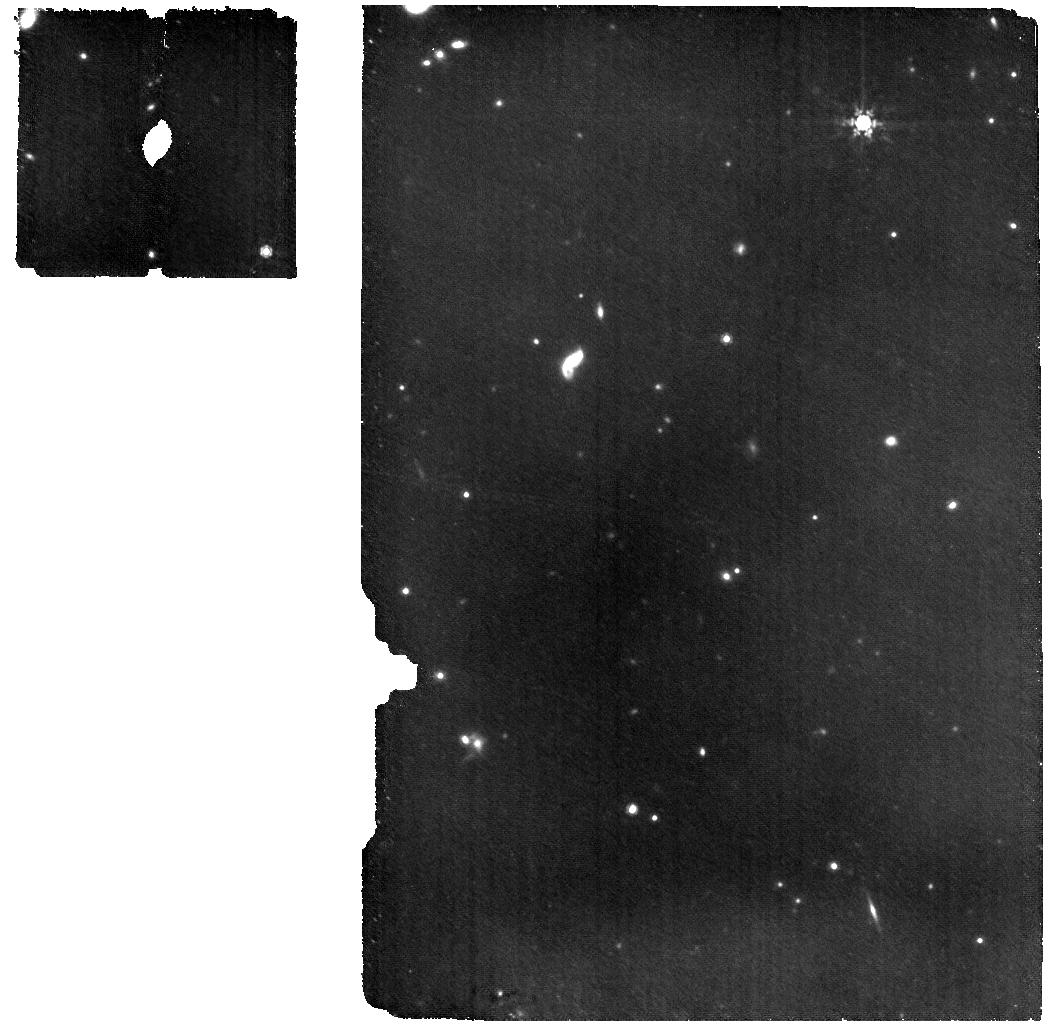
Target: CEERS2_588
Instrument: MIRI
Filter: F1000W
Exposure: 8.9 h
Observation ID: jw04586-o001_t001_miri_f1000w

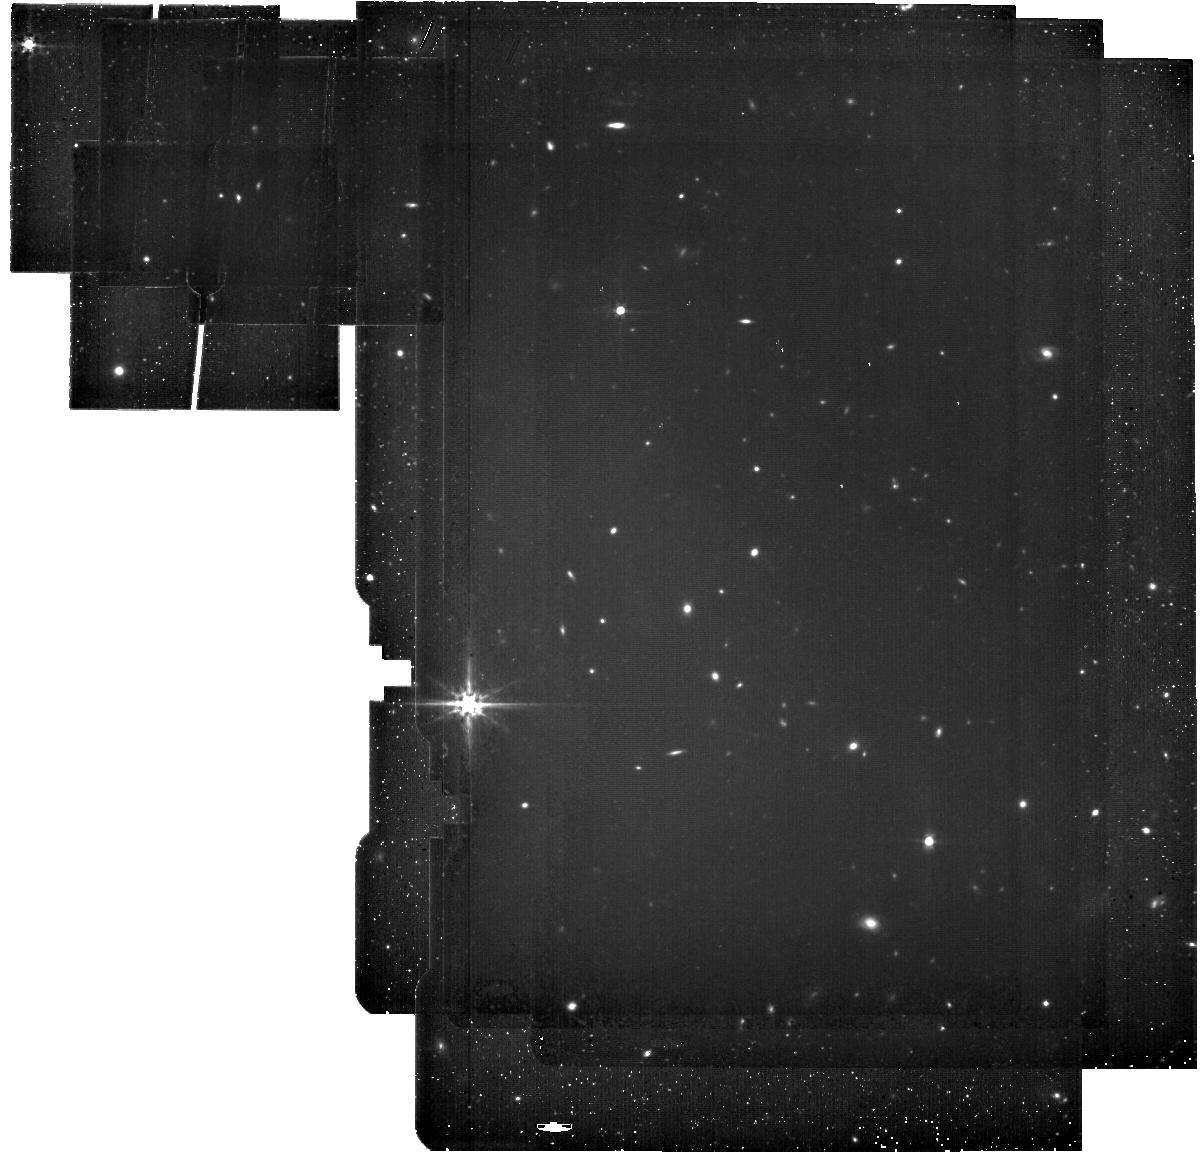
Target: CEERS2_588
Instrument: MIRI
Filter: F560W
Exposure: 1.2 h
Observation ID: jw04586-o005_t001_miri_f560w

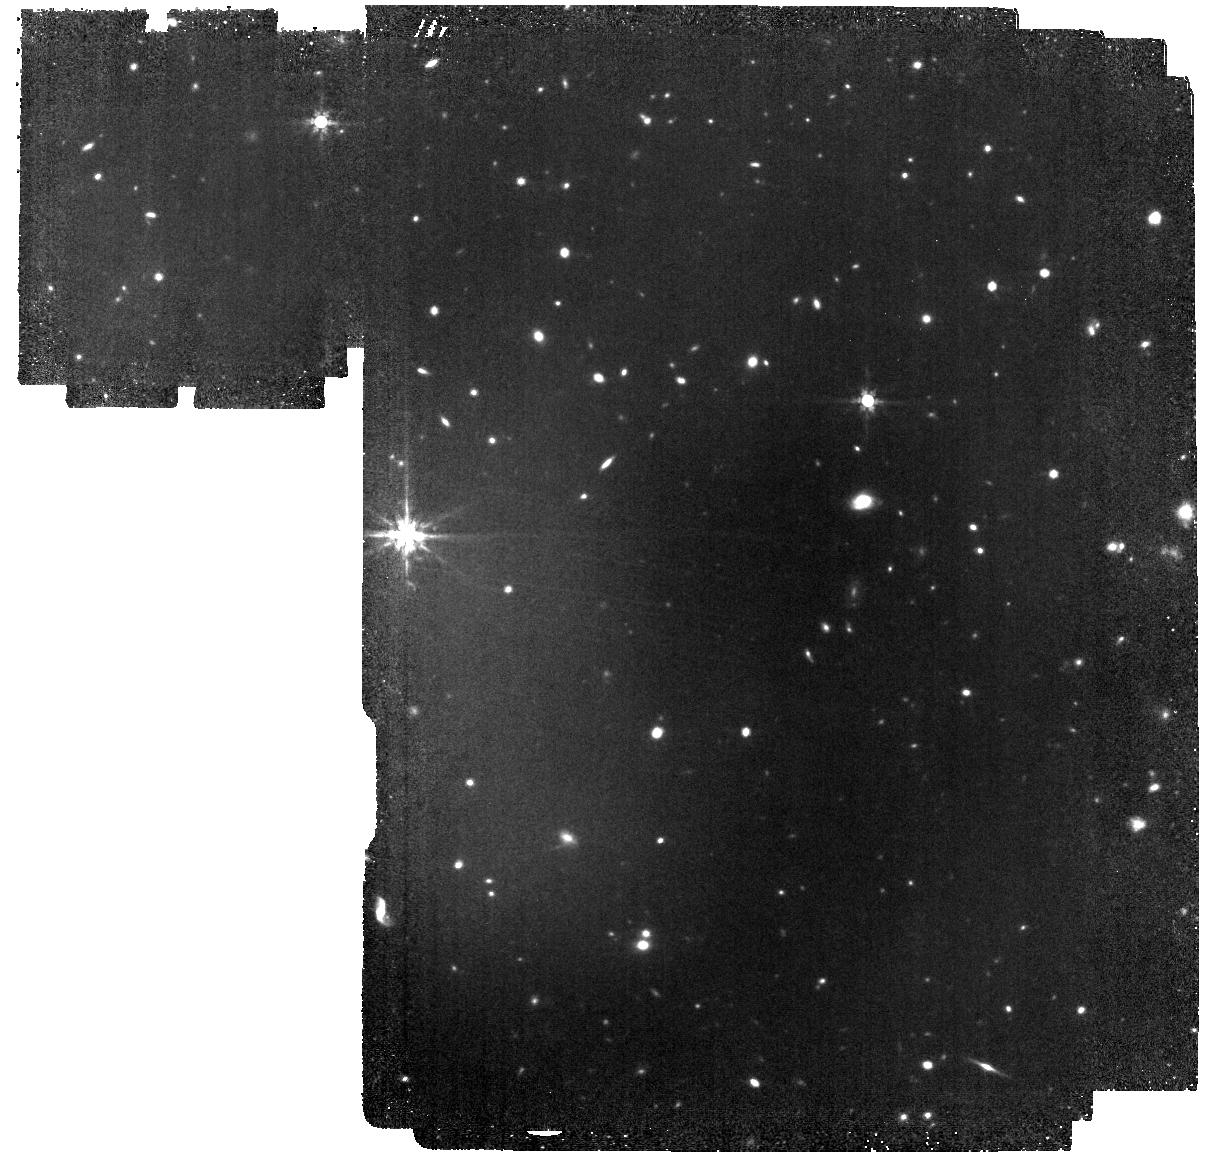
Target: CEERS2_588
Instrument: MIRI
Filter: F770W
Exposure: 2.8 h
Observation ID: jw04586-o003_t001_miri_f770w

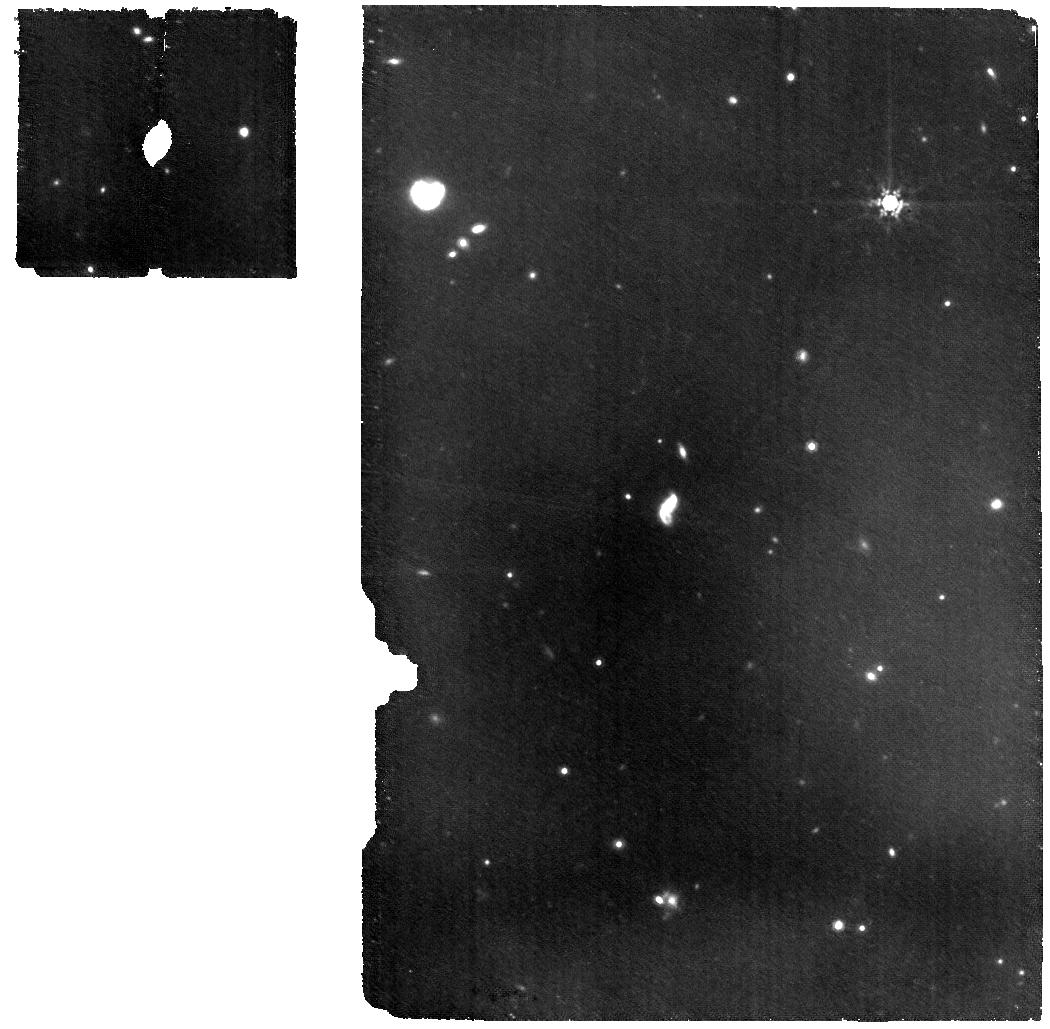
Target: CEERS2_588
Instrument: MIRI
Filter: F1000W
Exposure: 8.9 h
Observation ID: jw04586-o006_t001_miri_f1000w

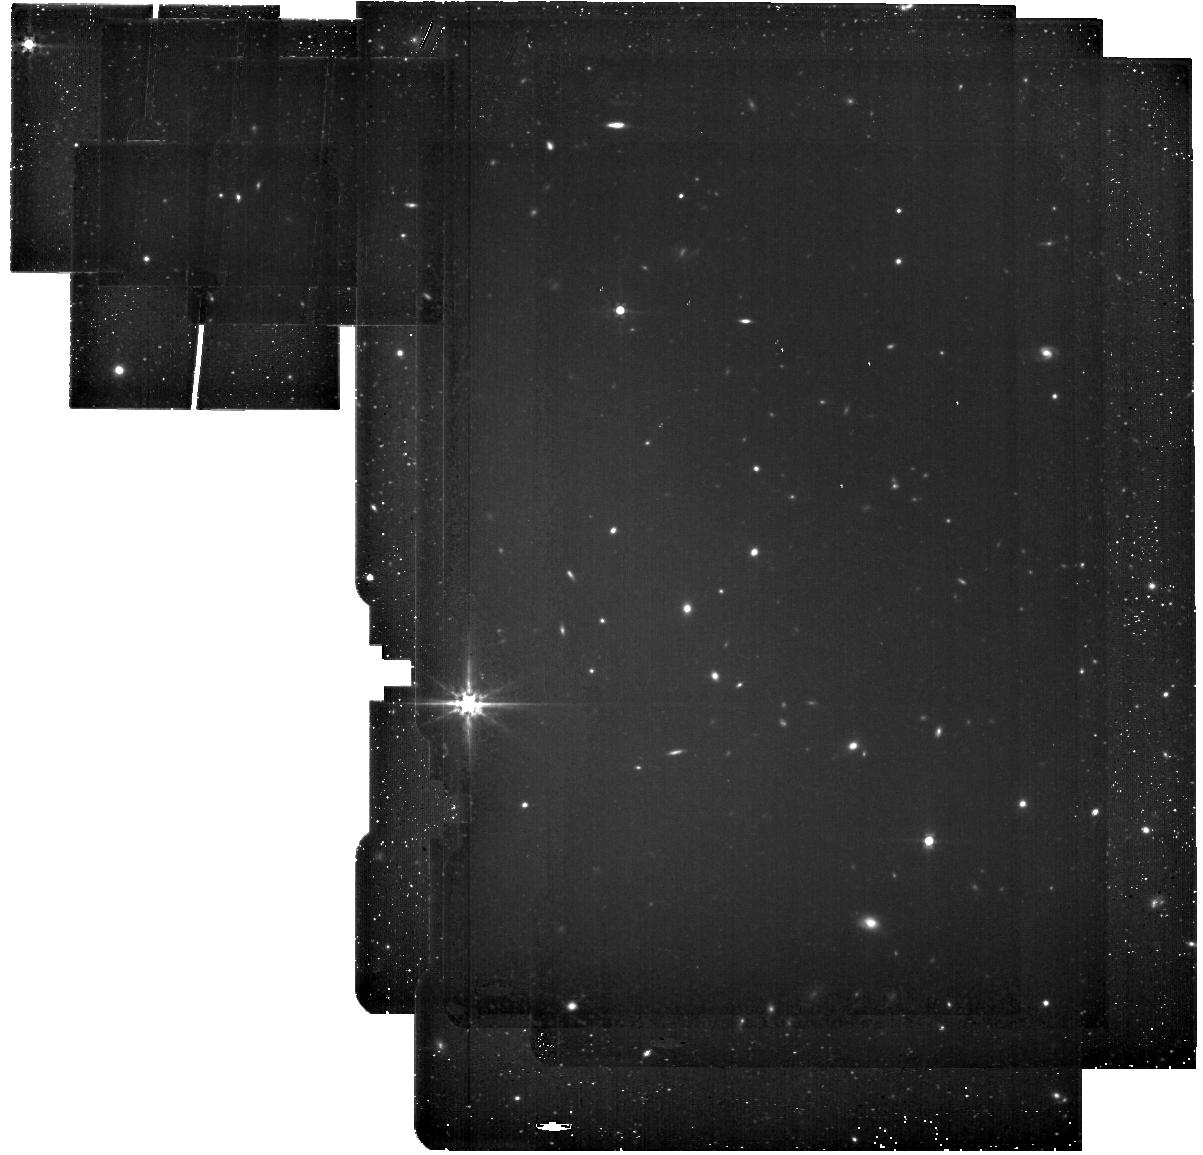
Target: CEERS2_588
Instrument: MIRI
Filter: F560W
Exposure: 1.2 h
Observation ID: jw04586-o004_t001_miri_f560w

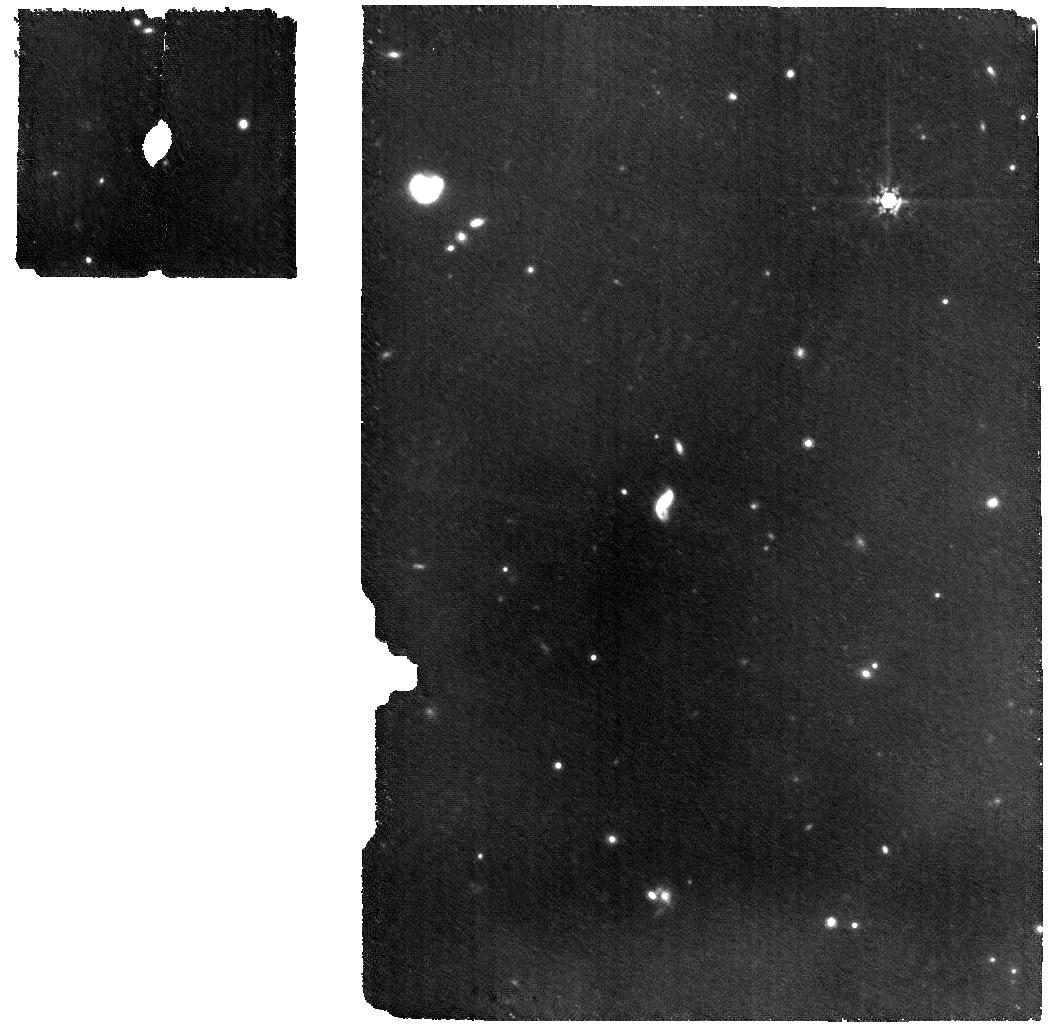
Target: CEERS2_588
Instrument: MIRI
Filter: F1000W
Exposure: 9.5 h
Observation ID: jw04586-o002_t001_miri_f1000w

MIRI Spectroscopy of the Brightest Galaxy Spectroscopically-Confirmed at z>11 to Understand the Origin of the Overabundance of Early Luminous Galaxies (PI: Harikane, Yuichi)

The JWST is currently unveiling a significant number of bright galaxies at z>11, both through photometry and spectroscopy. The remarkably high number density of these luminous galaxies, compared to theoretical model predictions, raises questions about potential differences in the physical properties of galaxies at such extreme redshifts and those at lower redshift. However, the exact physical mechanism responsible for this overabundance is still a subject of debate, primarily because the currently available NIRSpec dataset does not cover the rest-optical lines such as Ha and [OIII] at z>11, which are essential for investigating key physical properties. Given that GN-z11 at z=10.60 (being observed in Cycle 2) exhibits atypical features, studying another bright galaxy at z~11 with MIRI is crucial for understanding the physical origins responsible for the overabundance. In this proposal, we aim to conduct MIRI MRS spectroscopy and imaging of CEERS2-588, the most luminous galaxy spectroscopically confirmed at z>11. These observations will yield detections of strong rest-optical lines and allow us to investigate critical physical properties such as stellar mass, star formation rate, metallicity, AGN activity, and burstiness, which are of intense interest in the context of the overabundance of z>11 galaxies. The successful detection will open the door to ambitious follow-up observations targeting more z>11 galaxies to obtain a comprehensive understanding of properties of early galaxies. Conversely, the absence of these emission lines would pose an immediate question about the nature of this galaxy, which appears UV-luminous despite indications of extremely weak emission lines.